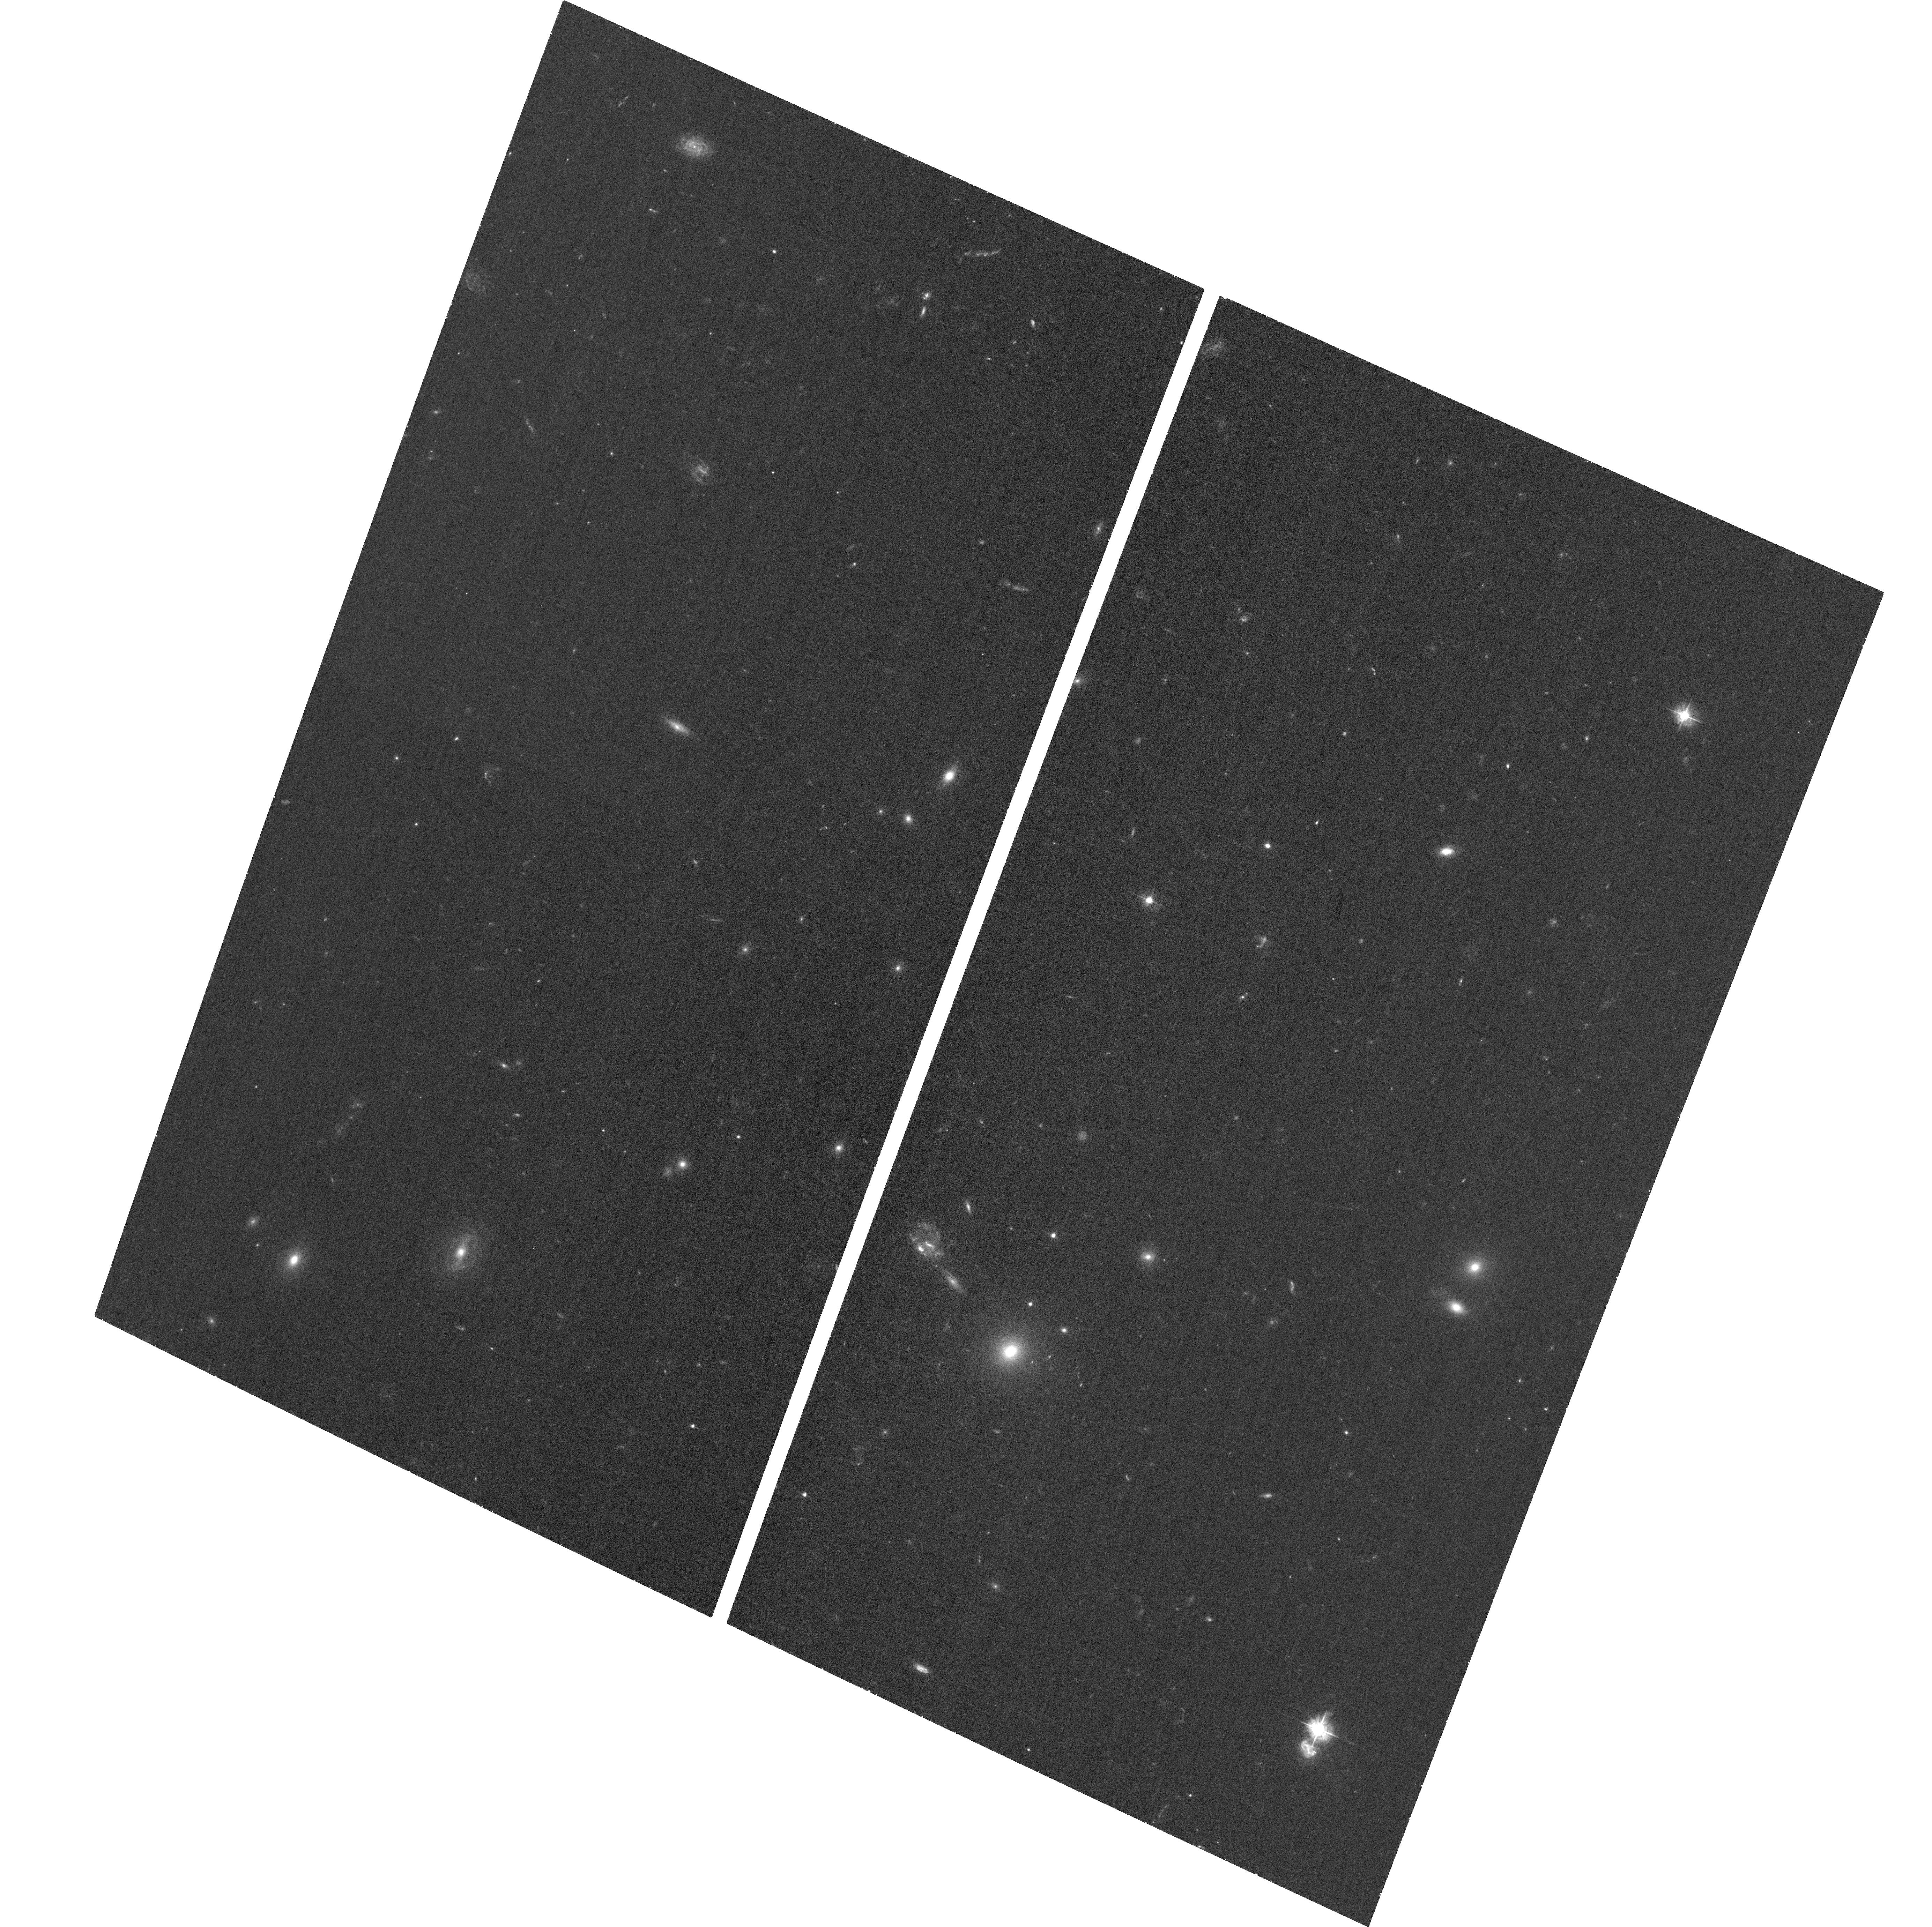
Target: RARE-HELMS-10
Instrument: ACS/WFC
Filter: F435W
Exposure: 37 min
Observation ID: hst_13718_06_acs_wfc_f435w_jcjj06

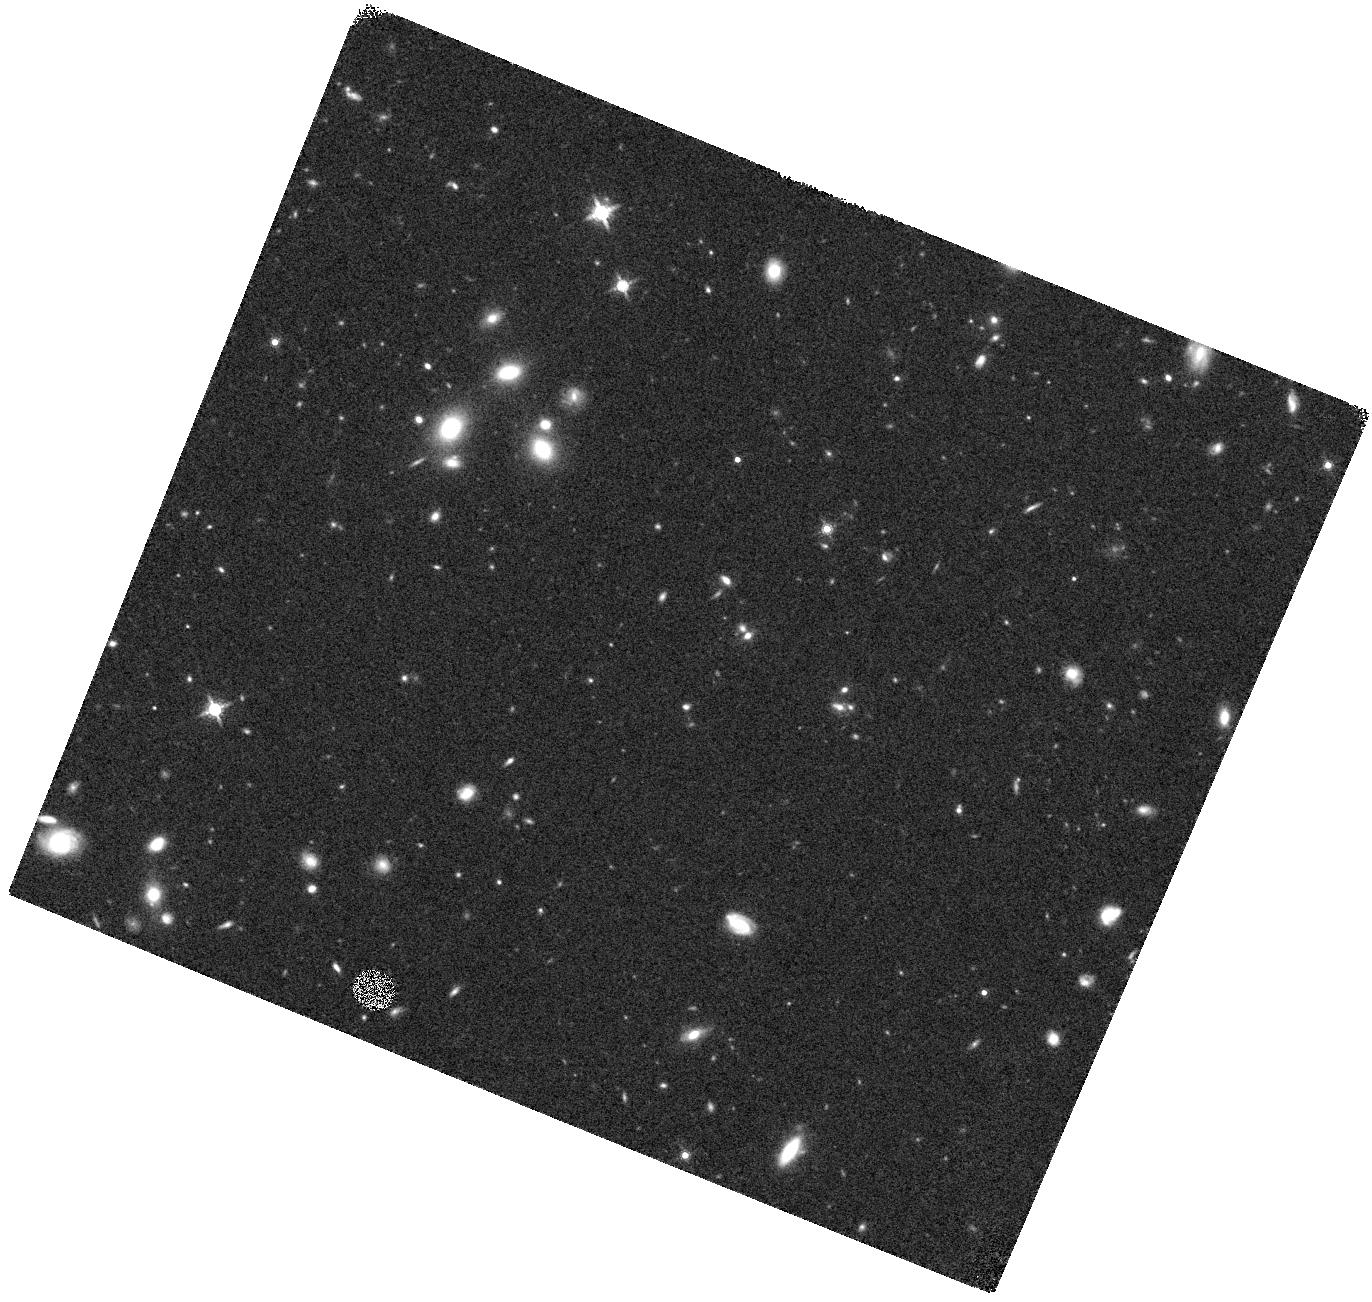
Target: RARE-LSW-102
Instrument: WFC3/IR
Filter: F160W
Exposure: 20 min
Observation ID: hst_13718_01_wfc3_ir_f160w_icjj01

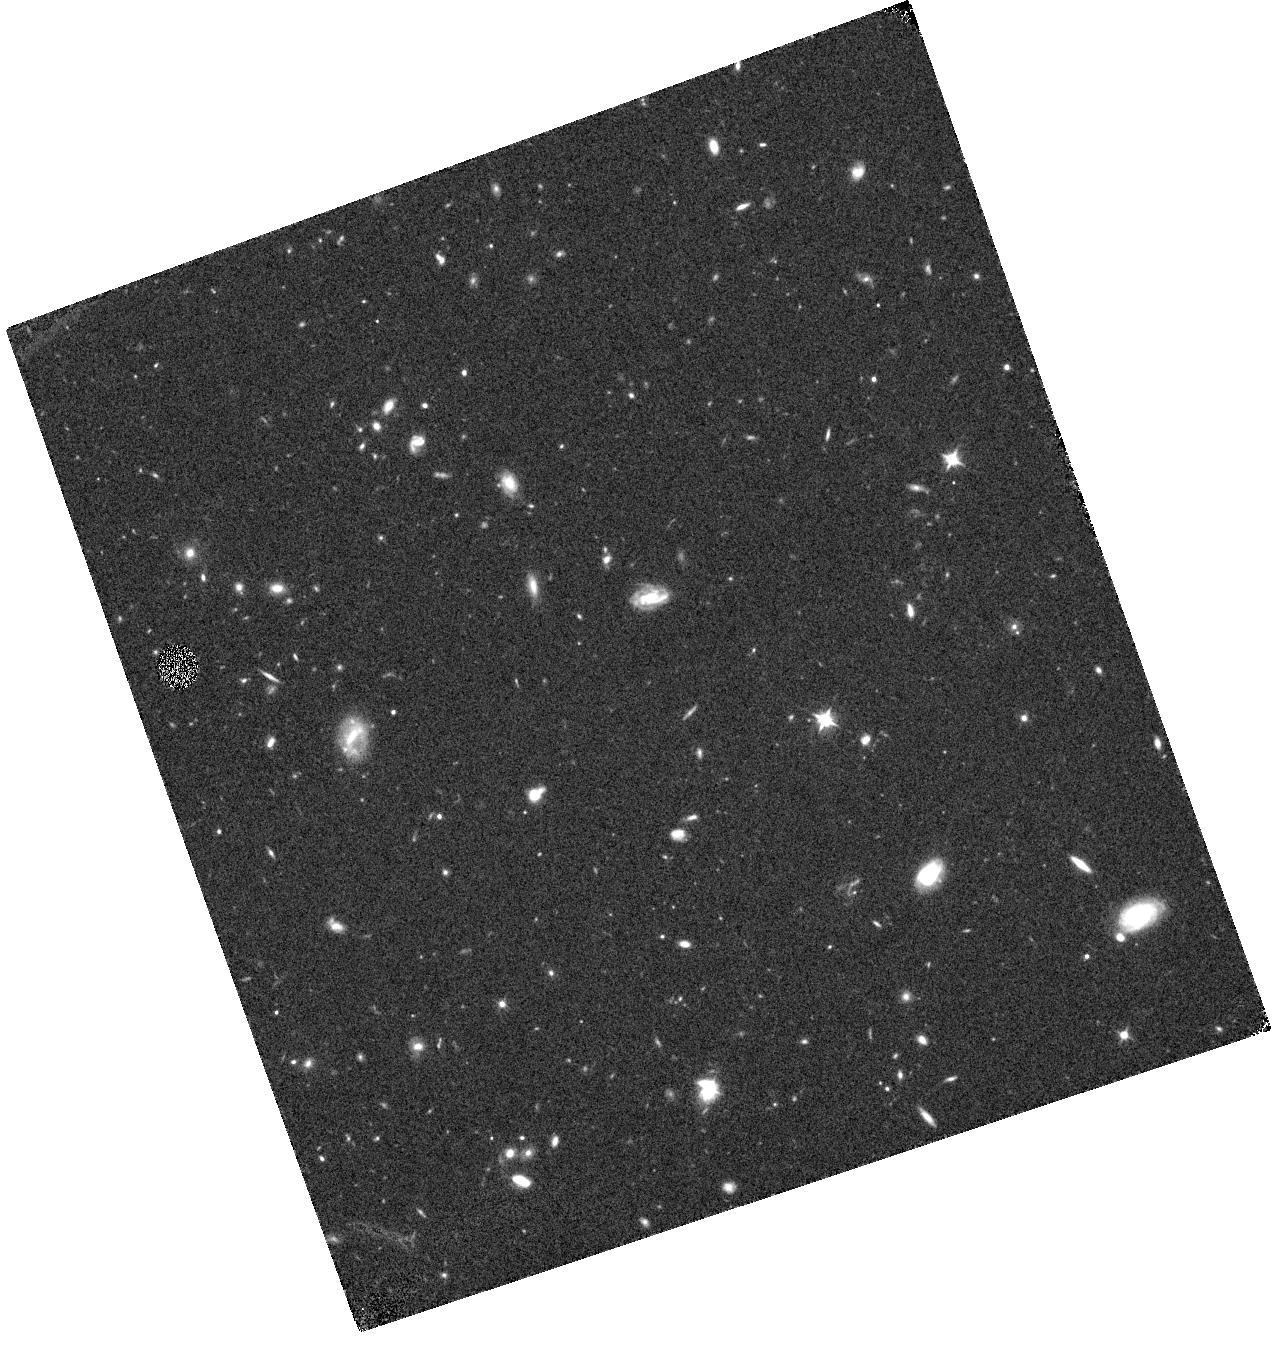
Target: RARE-HELMS-28
Instrument: WFC3/IR
Filter: F105W
Exposure: 24 min
Observation ID: hst_13718_04_wfc3_ir_f105w_icjj04

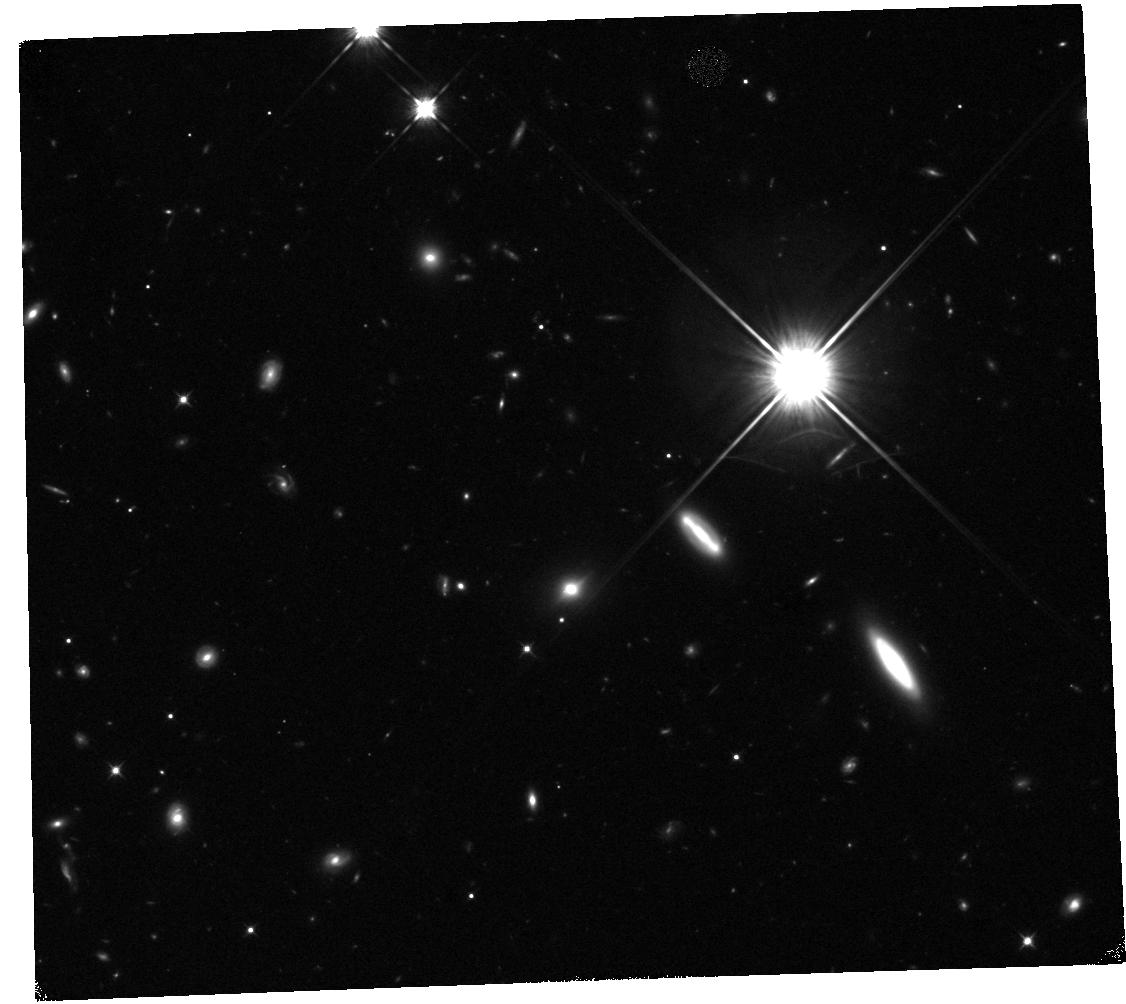
Target: RARE-FLS-1
Instrument: WFC3/IR
Filter: F105W
Exposure: 47 min
Observation ID: hst_13718_02_wfc3_ir_f105w_icjj02

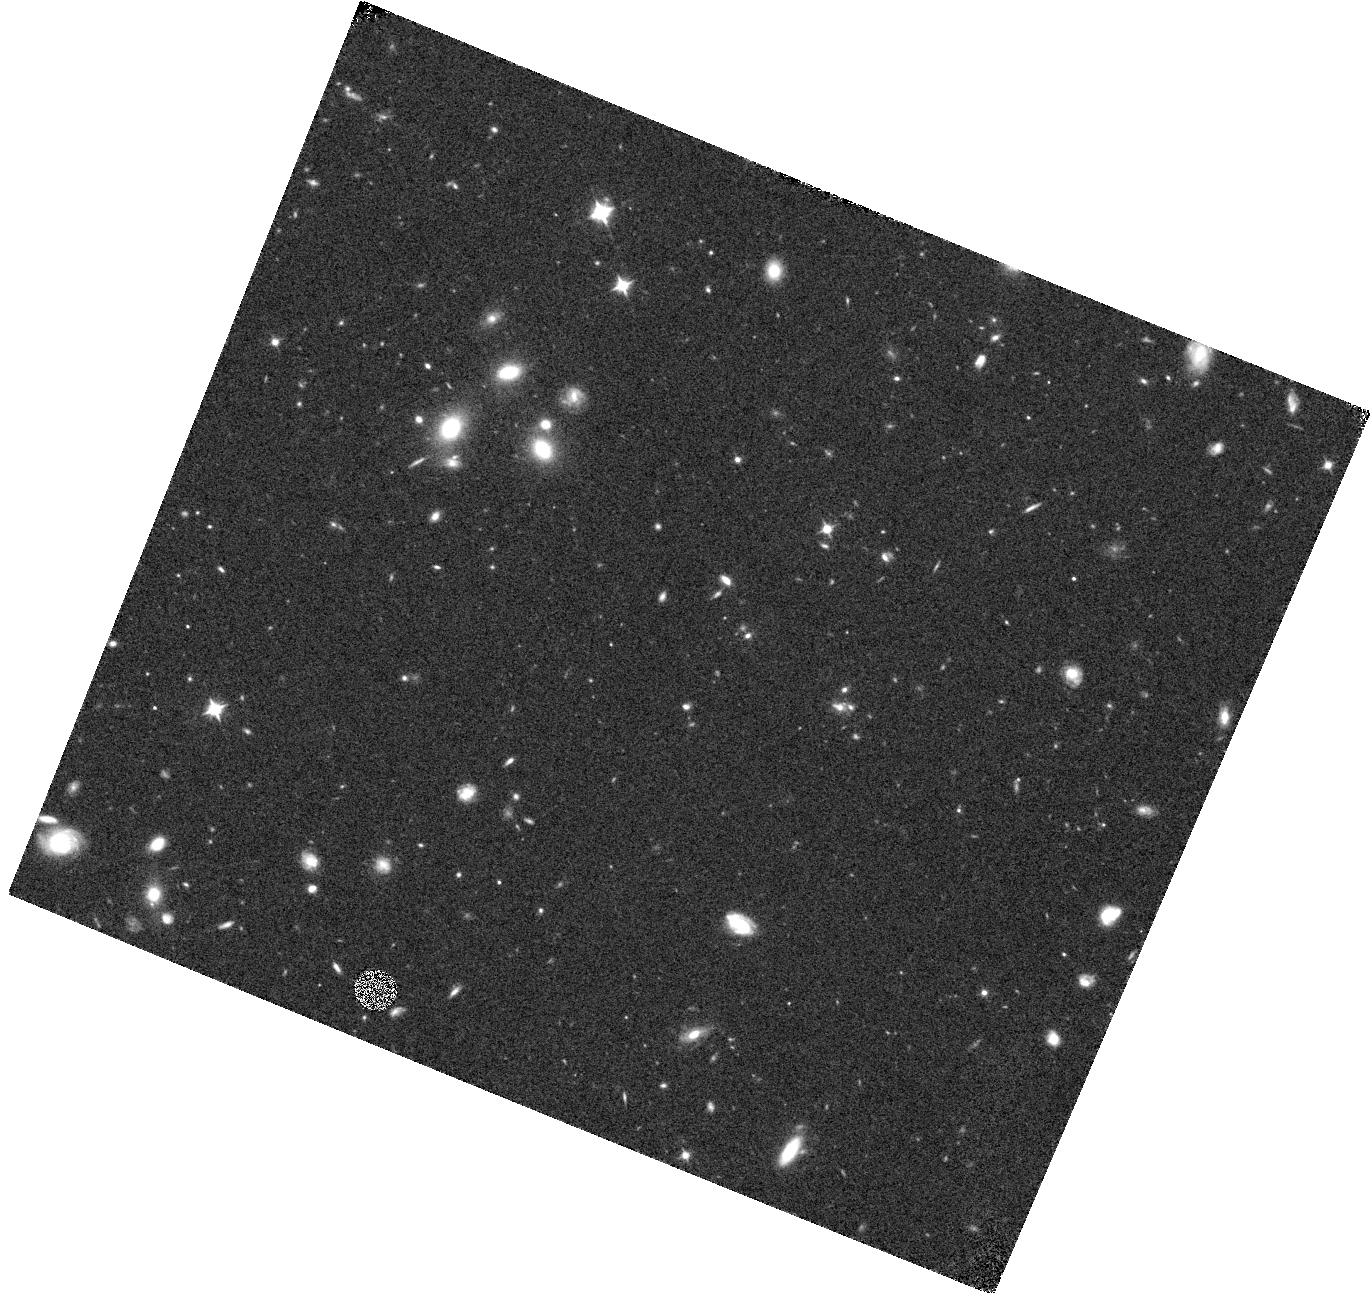
Target: RARE-LSW-102
Instrument: WFC3/IR
Filter: F105W
Exposure: 24 min
Observation ID: hst_13718_01_wfc3_ir_f105w_icjj01

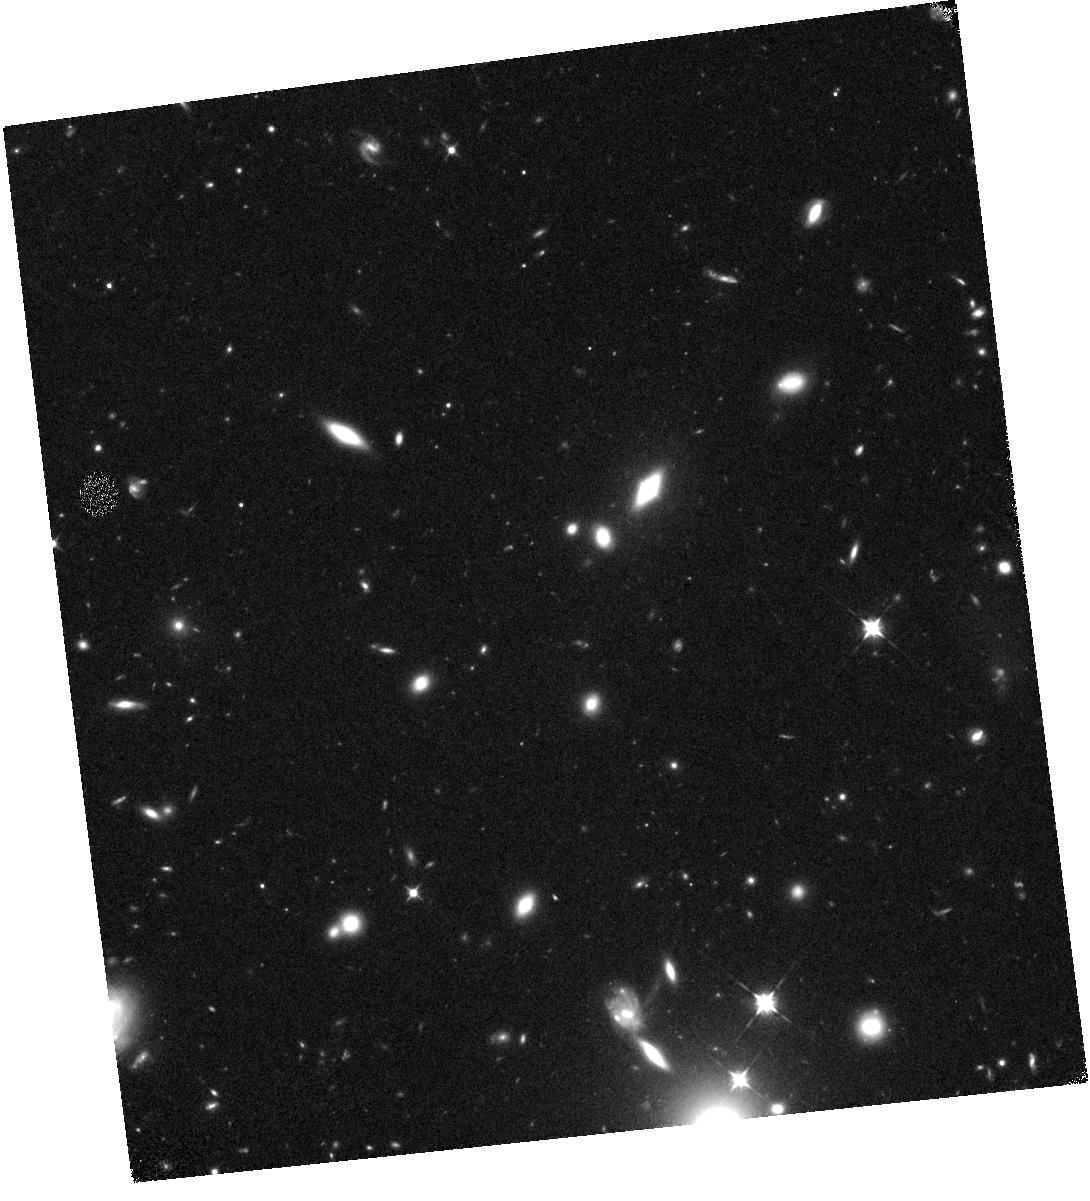
Target: RARE-HELMS-10
Instrument: WFC3/IR
Filter: F105W
Exposure: 24 min
Observation ID: hst_13718_03_wfc3_ir_f105w_icjj03

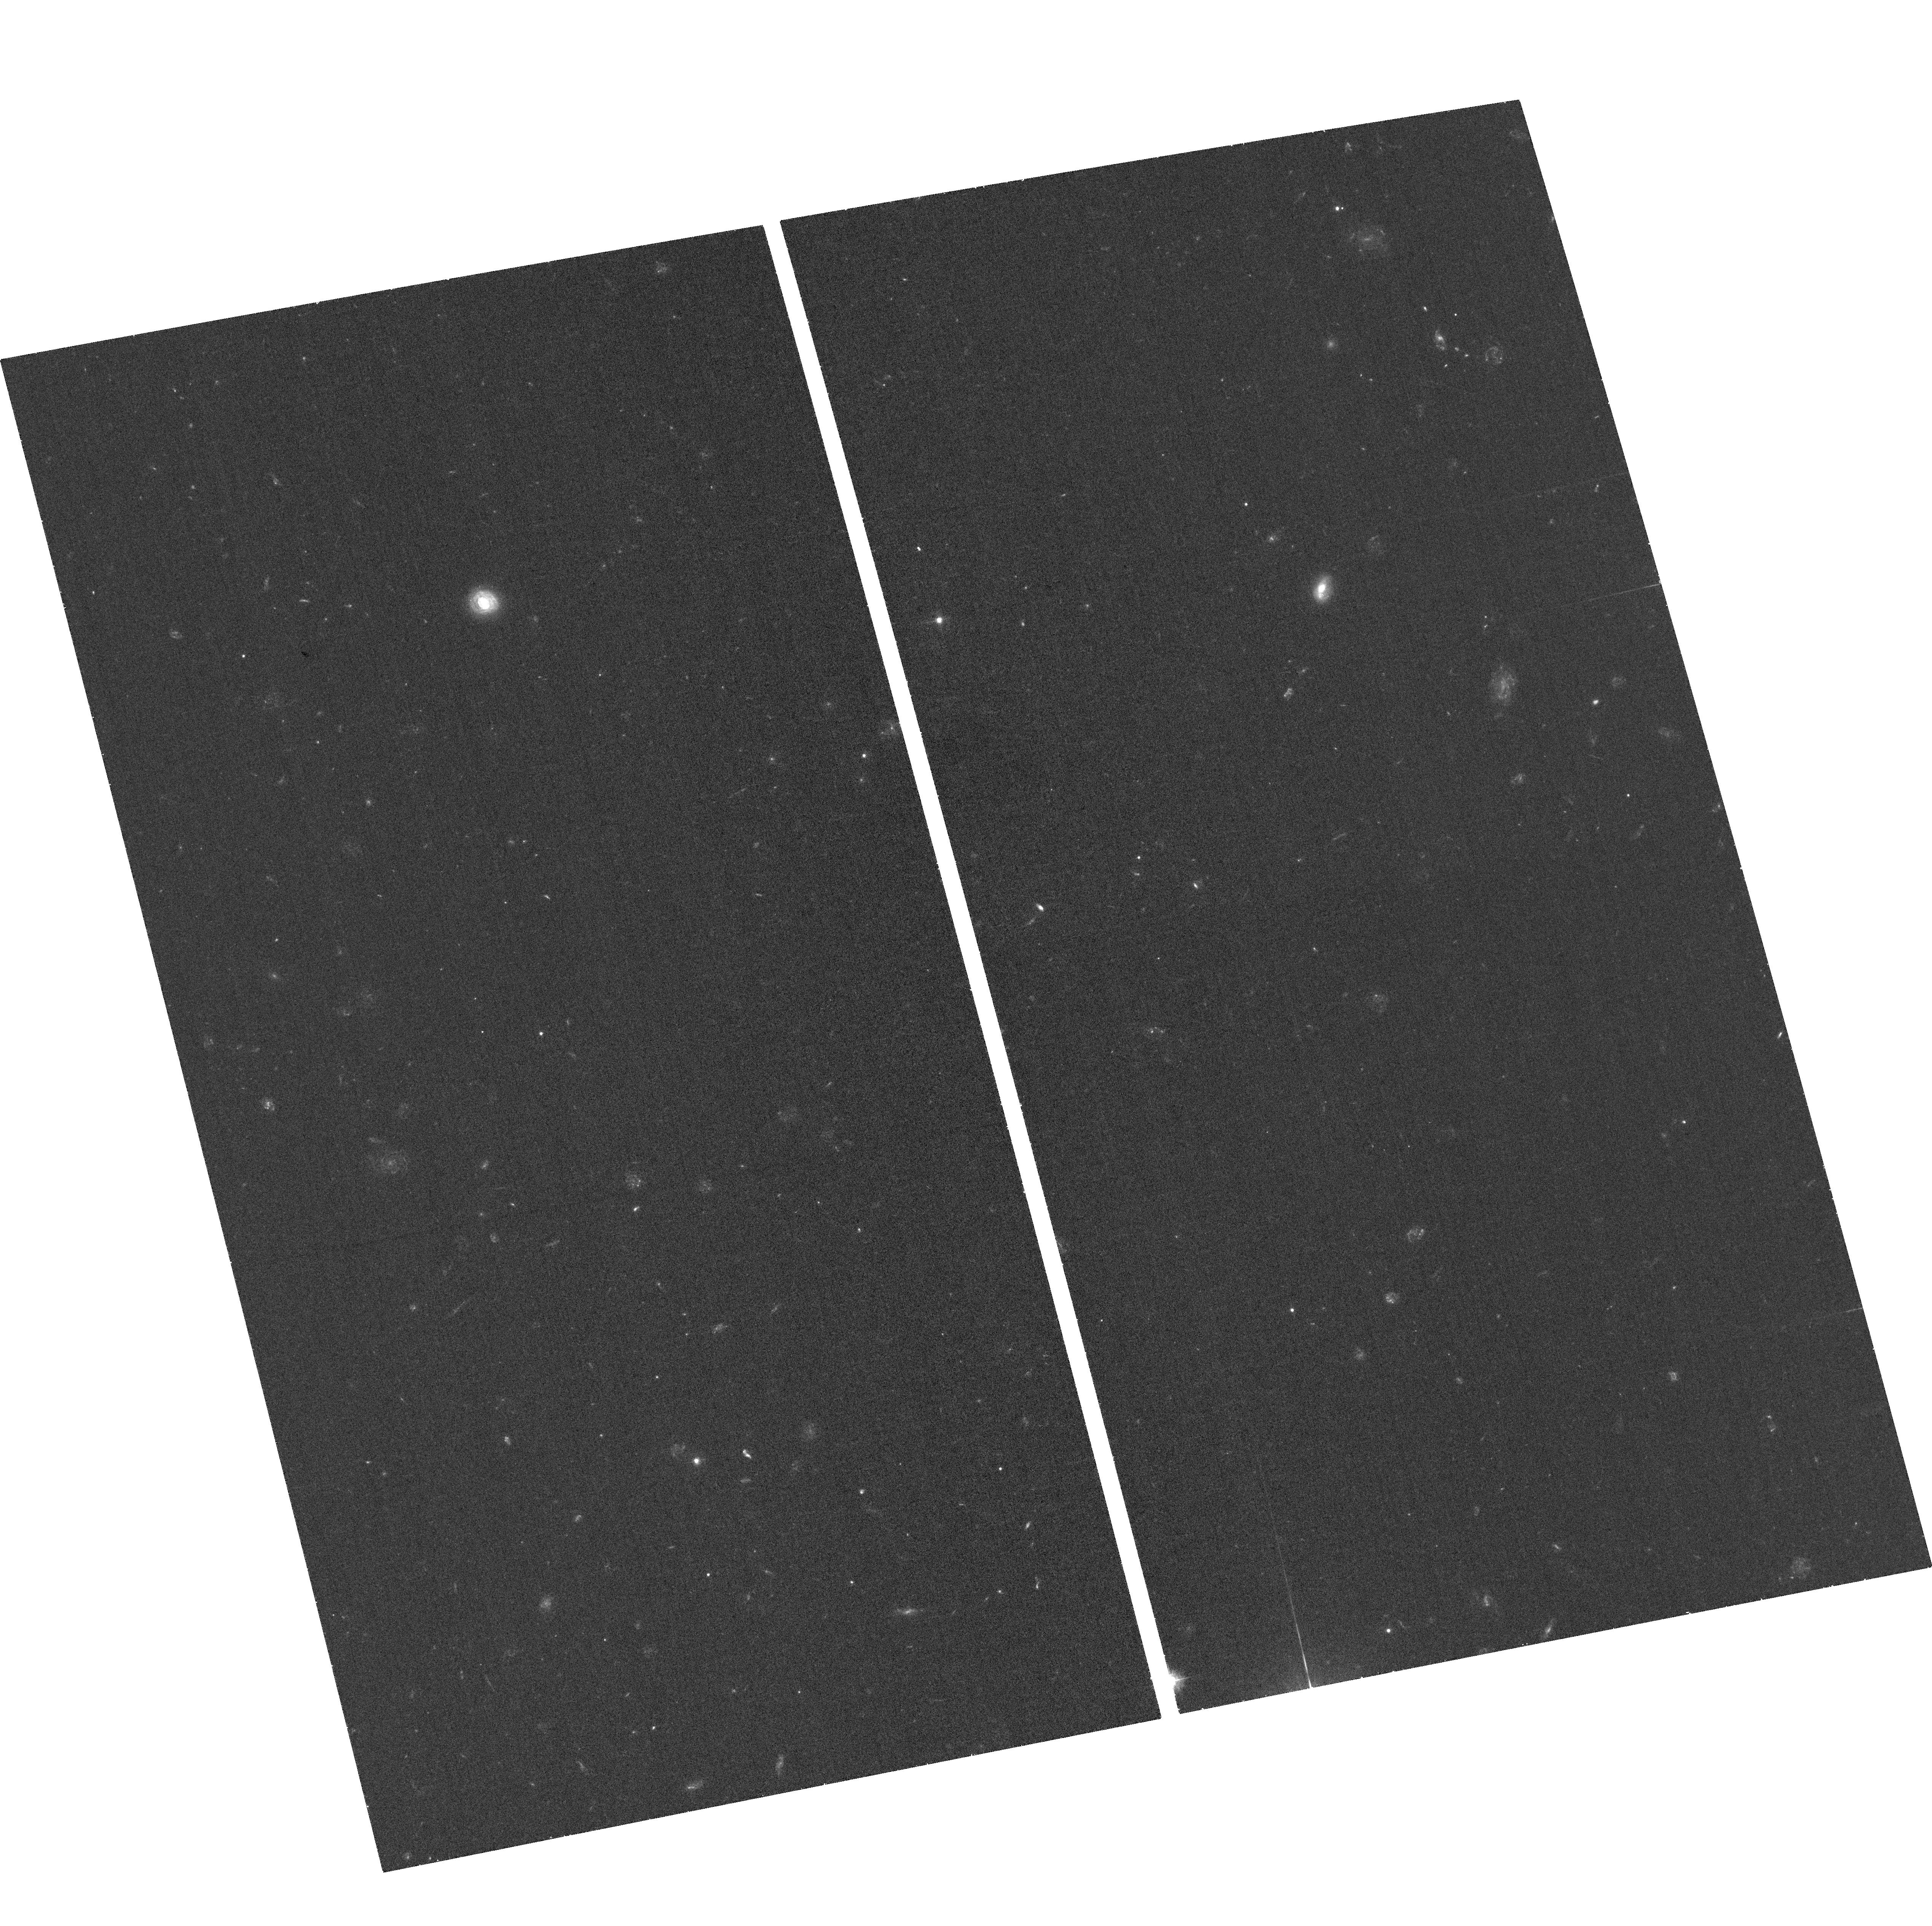
Target: RARE-LSW-102
Instrument: ACS/WFC
Filter: F435W
Exposure: 41 min
Observation ID: hst_13718_05_acs_wfc_f435w_jcjj05

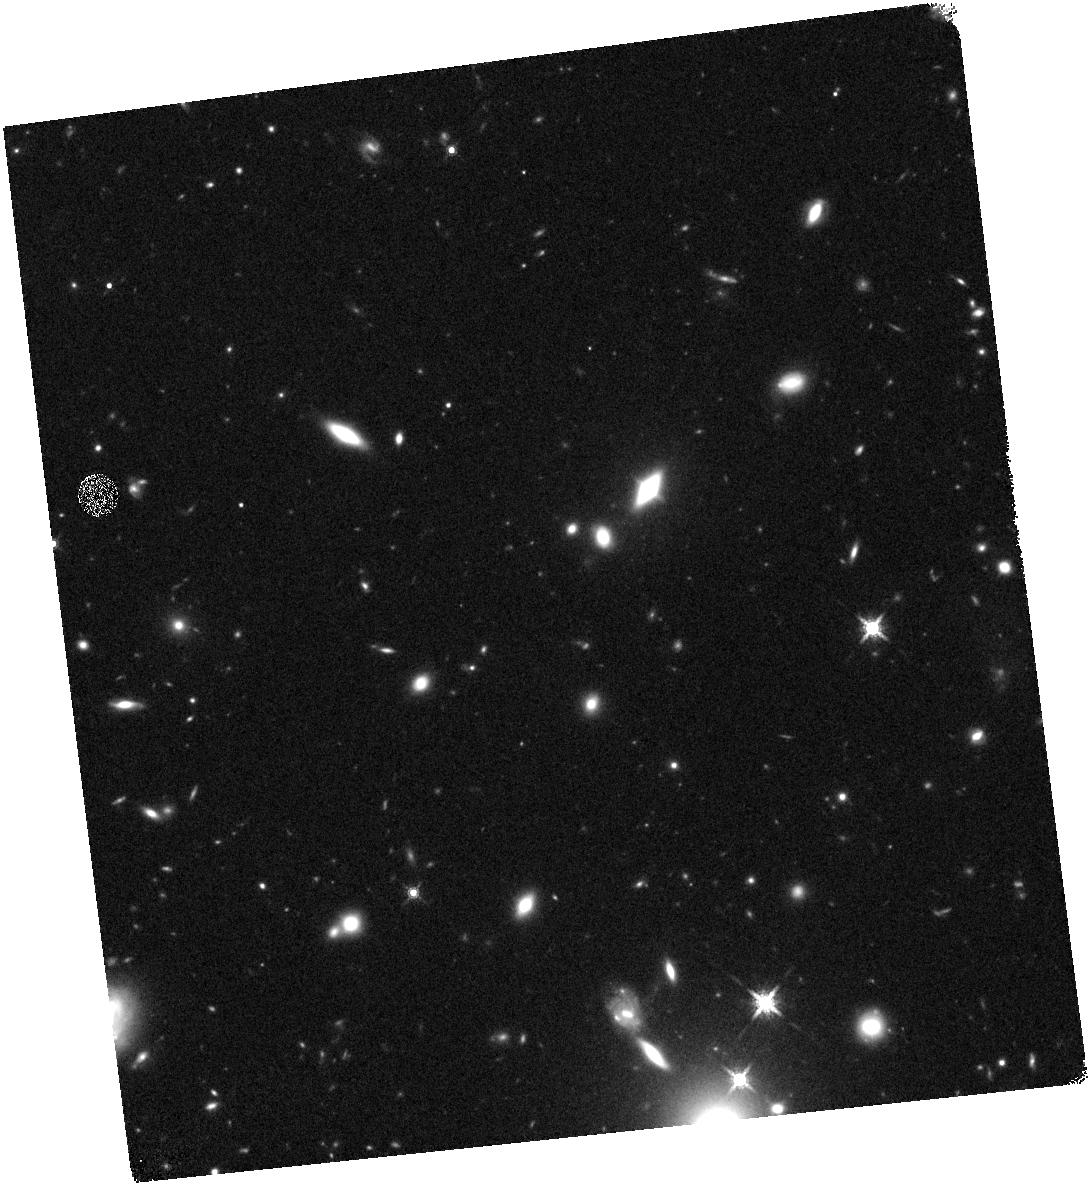
Target: RARE-HELMS-10
Instrument: WFC3/IR
Filter: F160W
Exposure: 16 min
Observation ID: hst_13718_03_wfc3_ir_f160w_icjj03

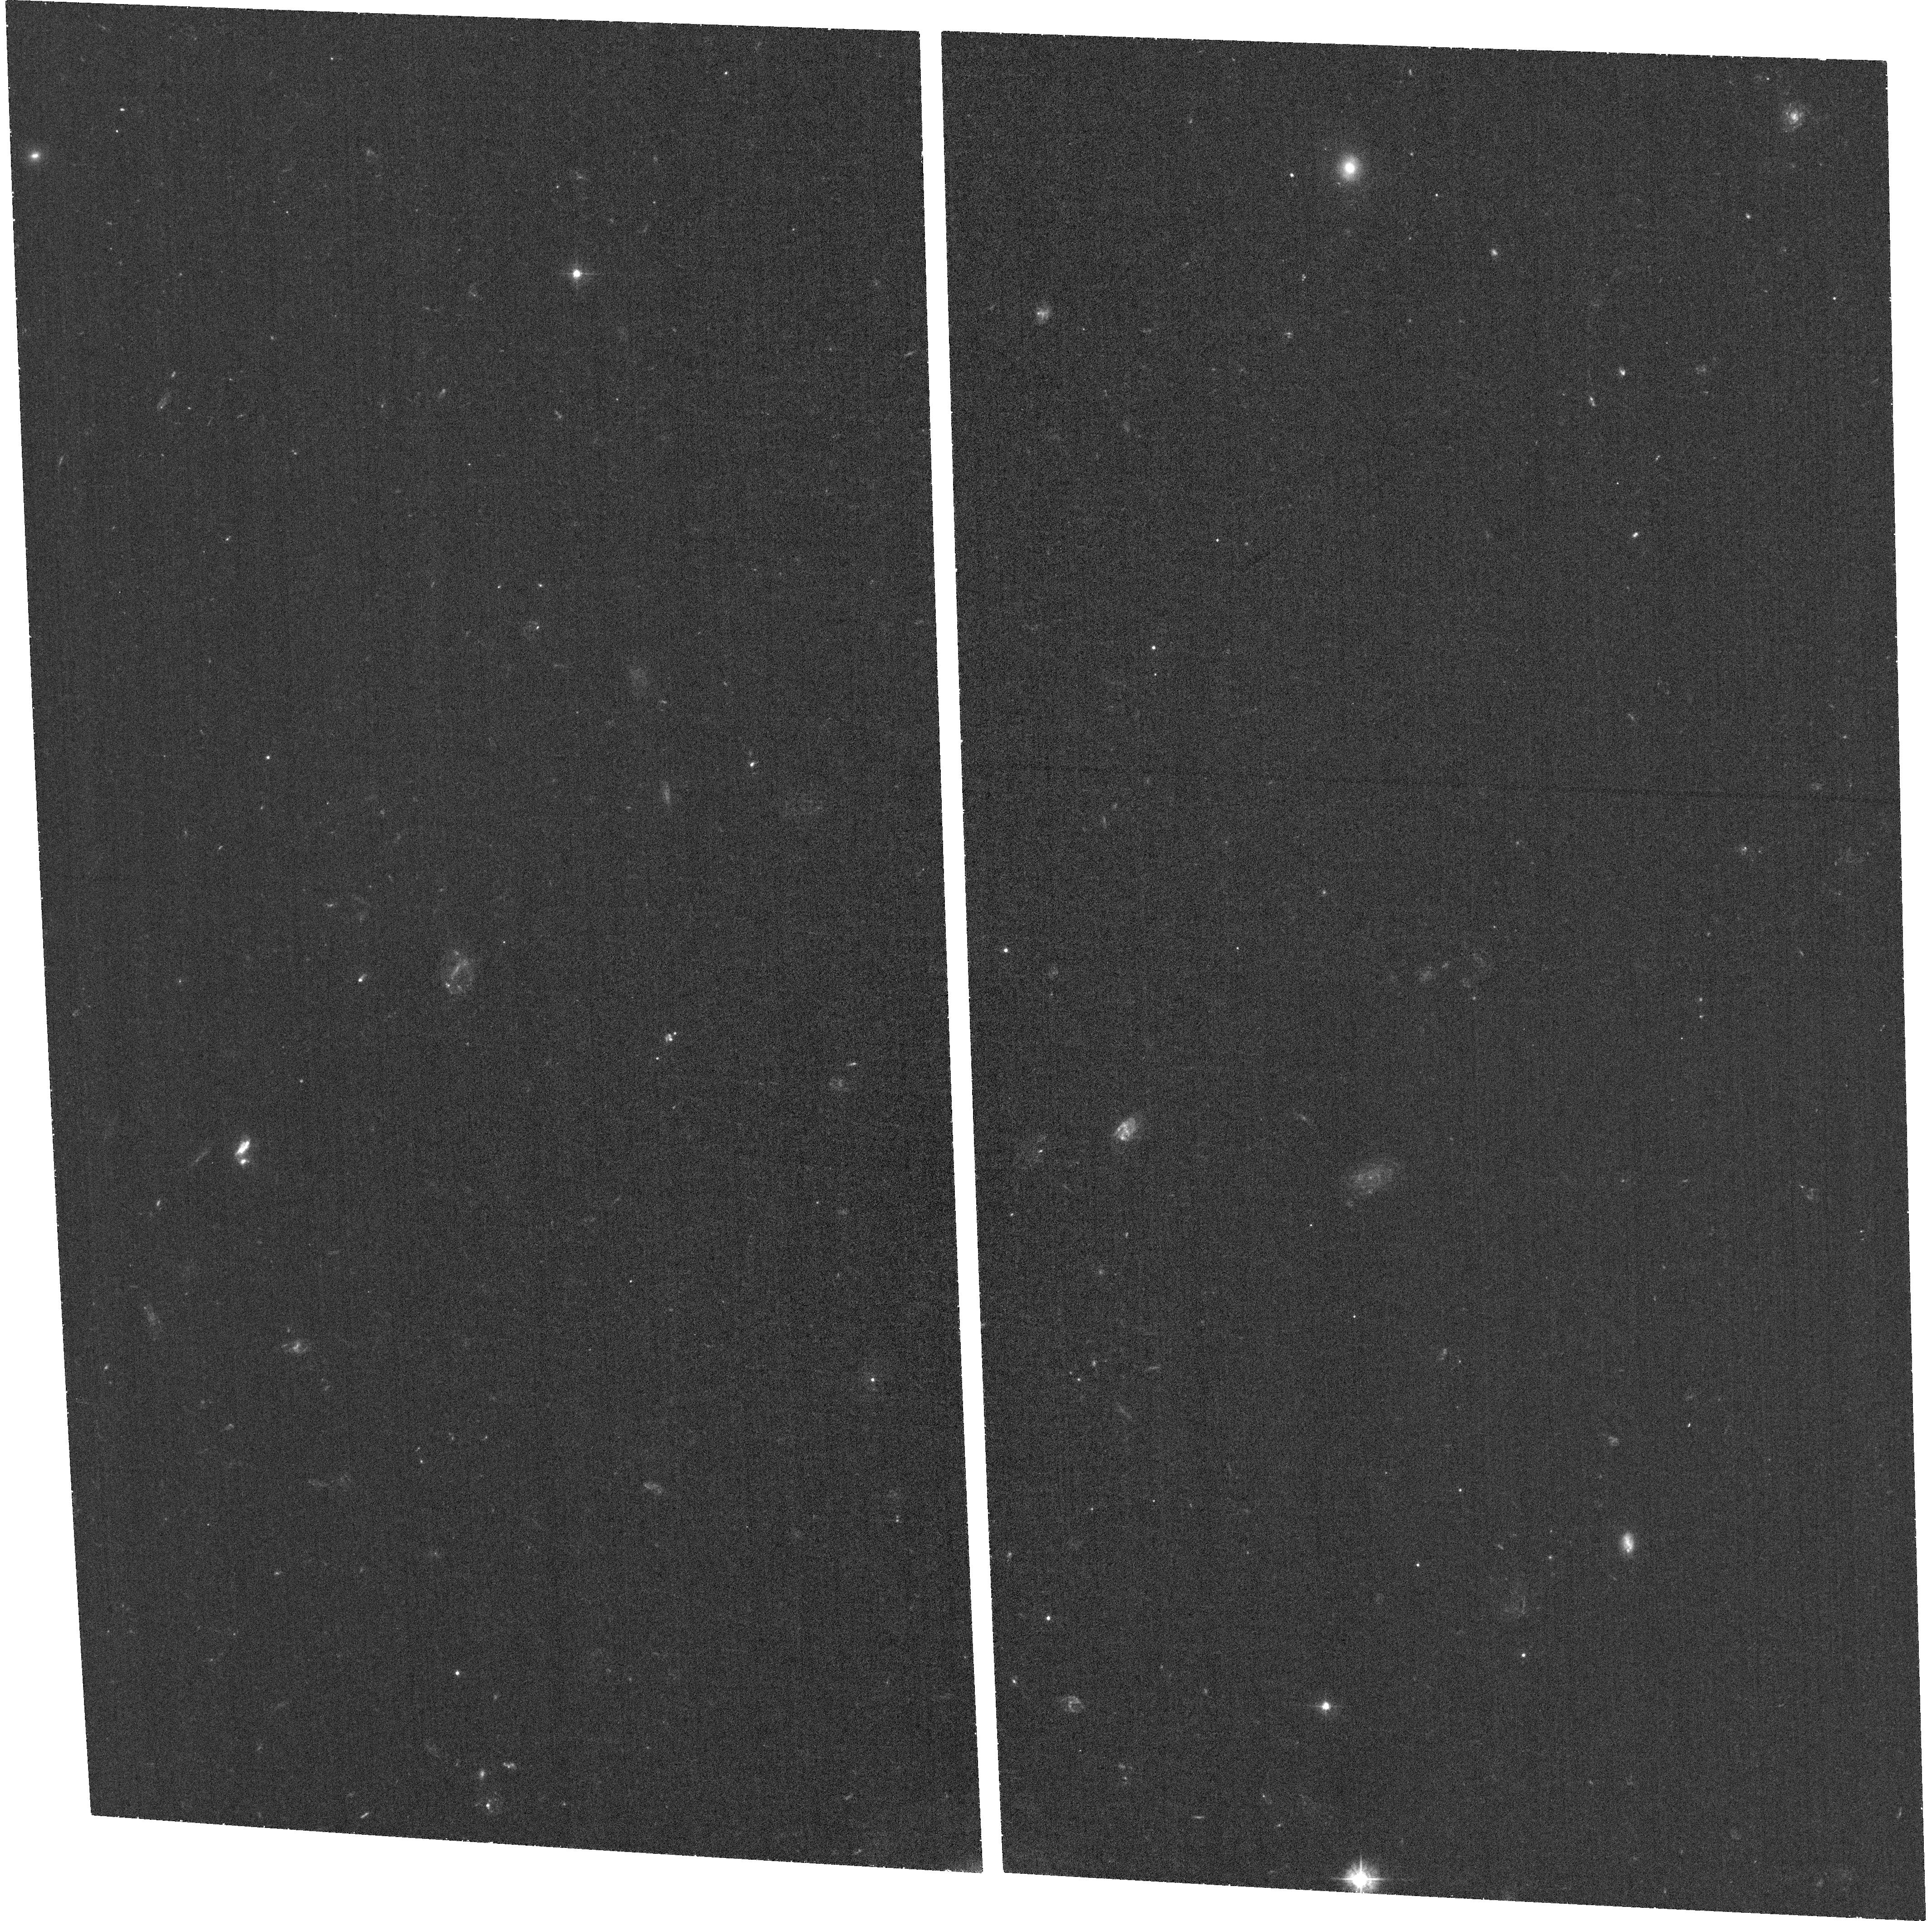
Target: RARE-HELMS-28
Instrument: ACS/WFC
Filter: F435W
Exposure: 37 min
Observation ID: hst_13718_07_acs_wfc_f435w_jcjj07

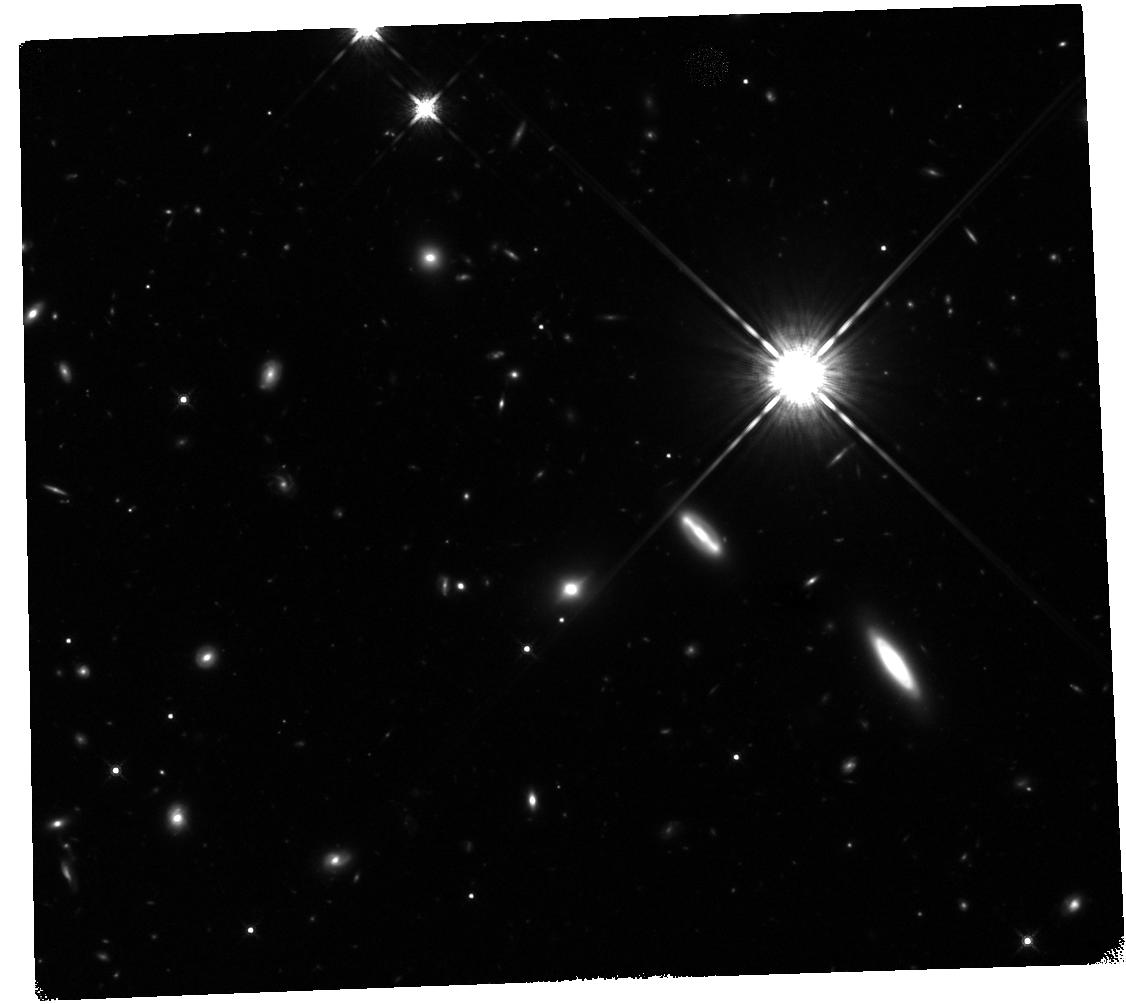
Target: RARE-FLS-1
Instrument: WFC3/IR
Filter: F160W
Exposure: 52 min
Observation ID: hst_13718_02_wfc3_ir_f160w_icjj02

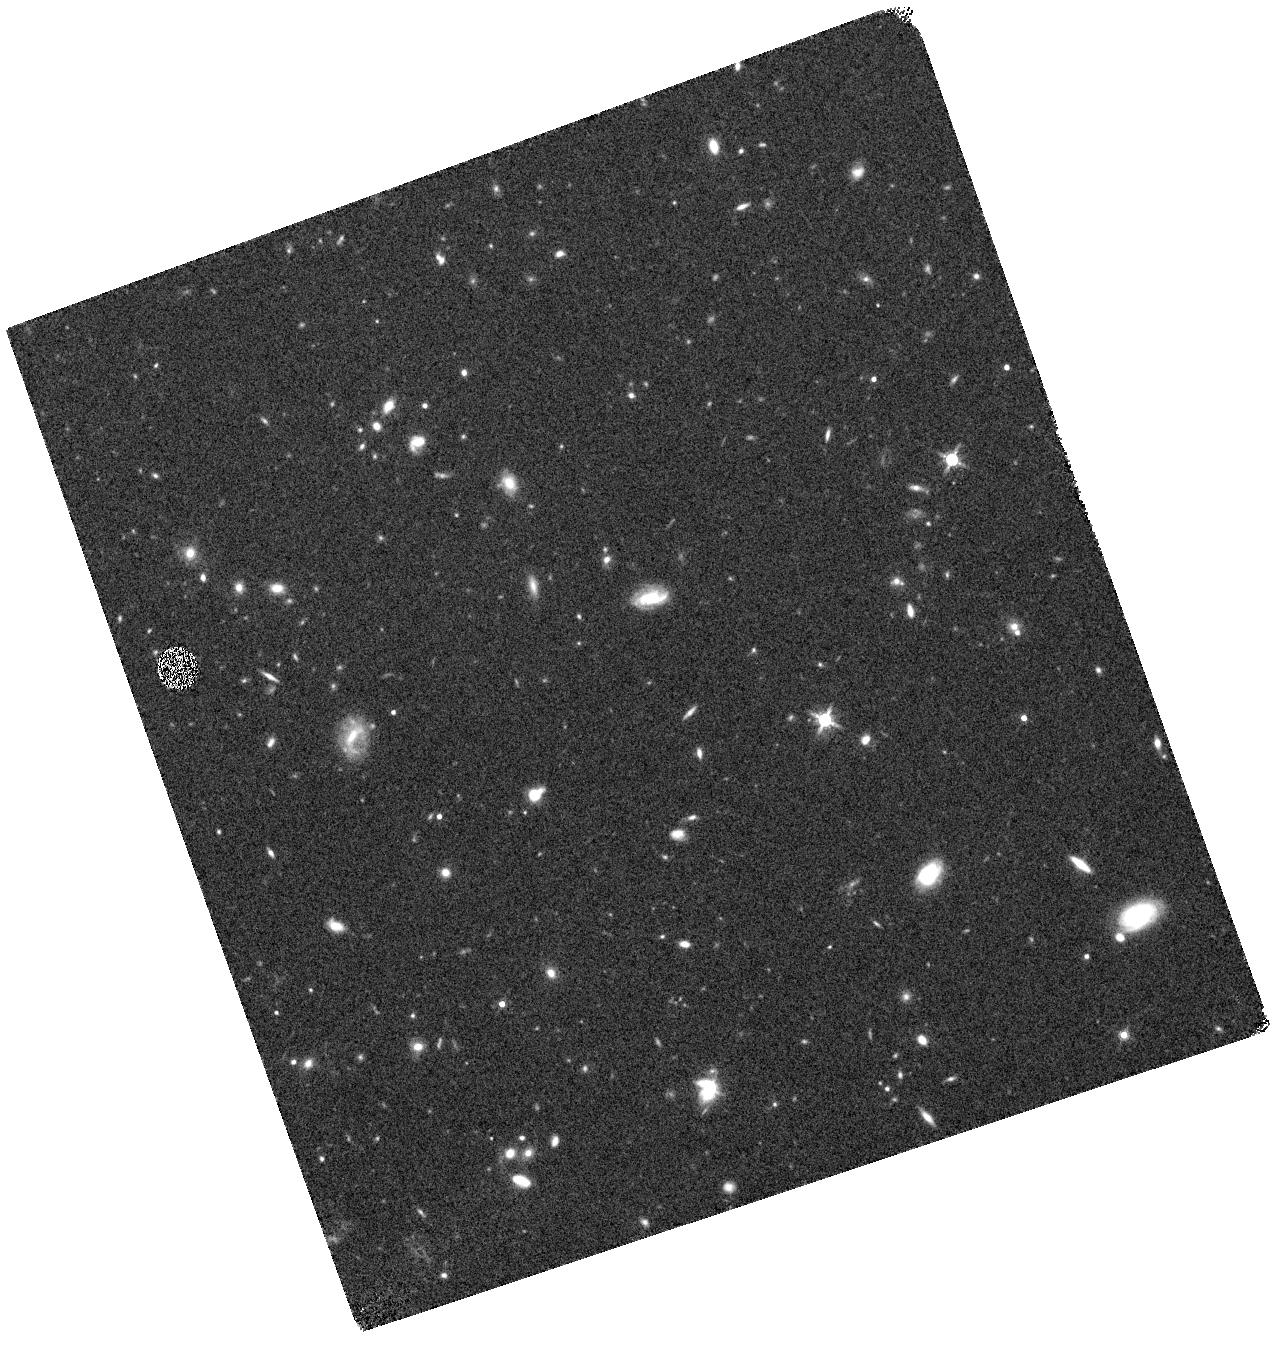
Target: RARE-HELMS-28
Instrument: WFC3/IR
Filter: F160W
Exposure: 16 min
Observation ID: hst_13718_04_wfc3_ir_f160w_icjj04

The nature and environment of the earliest dusty starburst galaxies (PI: Wardlow, Julie)

We propose HST ACS and WFC3 imaging of four of the brightest spectroscopically confirmed dusty starburst galaxies at z=4.2 to z=5.3. Theoretically the existence of dusty, massive startbursts at such early epochs is difficult to explain and thorough observational constraints on their properties provides a stringent test of galaxy formation models. Our targets were selected from the Herschel-HerMES survey and have a multitude of far-infrared follow-up data, including the CO spectroscopy that revealed their extreme redshifts. However, deep optical and near-IR observations are currently lacking and we require the resolution and sensitivity of HST at these wavelengths to completely reveal these rare galaxies. We will use the proposed data to measure the physical properties of four z>4 dusty starbursts, including their sizes, stellar masses, and the scale and mode of the star-formation. There is also evidence of gravitational lensing and the HST data are crucial for accurately measuring the lensing amplification and reconstructing the source plane. The wider field data will be used to investigate the environments of these galaxies and determine whether they are protocluster members, as often expected of massive high-redshift galaxies and similarly to some other z>4 starbursts. We will be able to measure the dark matter halo mass scale and thereby consider the evolution and descendent of these galaxies, particularly in comparison with lower redshift dusty starbursts.